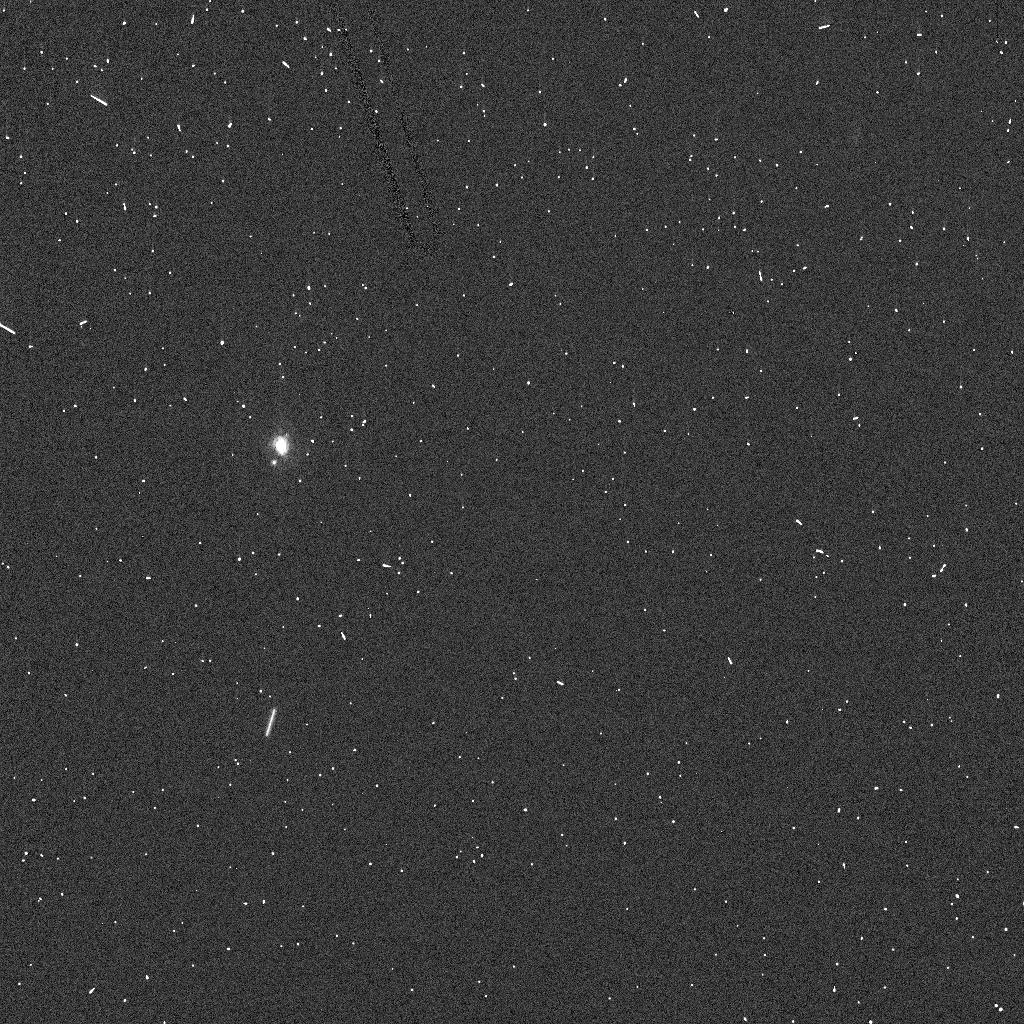
Target: MP762-PULCOVA
Instrument: ACS/HRC
Filter: F502N
Exposure: 1 min
Observation ID: j6gp01mdq

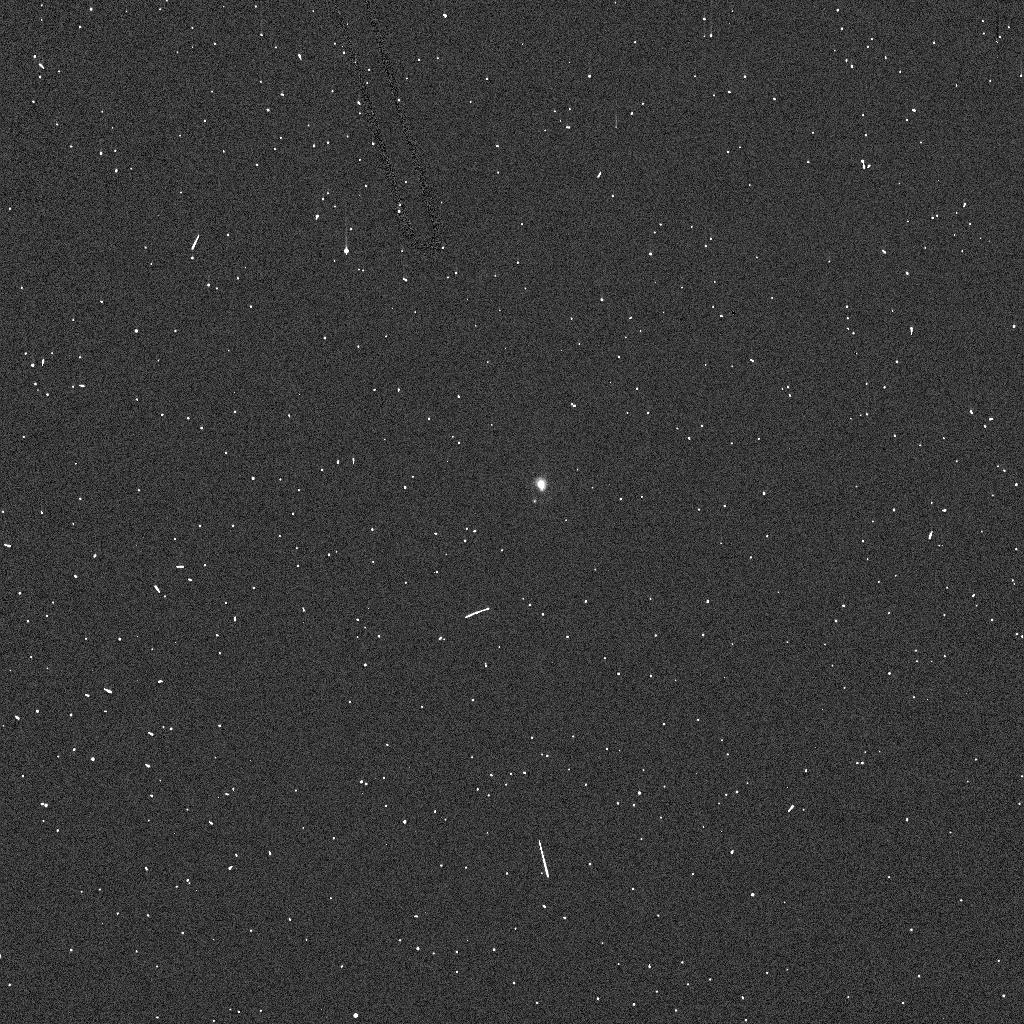
Target: MP762-PULCOVA
Instrument: ACS/HRC
Filter: F344N
Exposure: 2 min
Observation ID: j6gp01mlq

UV/Visible Spectroscopy of Asteroid 762 Pulcova and its Newly-discovered Moon (PI: Merline, William J.)

We propose to acquire separte, comparative, and simultaneous spectra of asteroid 762 Pulcova and its satellite. We will compare our results with those we obtain[ed] in a program approved in cycle 9 for 45 Eugenia and its moon. We discovered both of these moons using ground-based adaptive optics -- Eugenia in 1998, but Pulcova only in the last year. We can now compare two systems that both have primaries of the relatively uncommon F-like spectral class. We will use the high-spatial-resolution and UV-capabilities of STIS to obtain medium-resolution spectra over the range 2900-10300 Anstrom, using only two grating settings, on a single HST orbit. We will determine whether the surface compositions are similar or different in the parent-satellite pair and test hypotheses concerning satellite production mechanisms. Our fits to the orbits yield a surprisingly low density for Eugenia of 1.2 g/cm^3, but that of Pulcova is 50% higher. F-type spectra are similar to the common C-types, but differ by the lack of a UV-band or UV-dropoff and by subtle, but measurable differences in the spectral slope. Both the UV-region and the existence of subtle absorption features in the near-IR (approx 9000 Anstroms) are diagnostic of the specific differences between F-, C-, and (Bus') X-class. HST is required because the ground-based adaptive optics is not available in the UV and cannot yet provide adequate resolution in the visible.